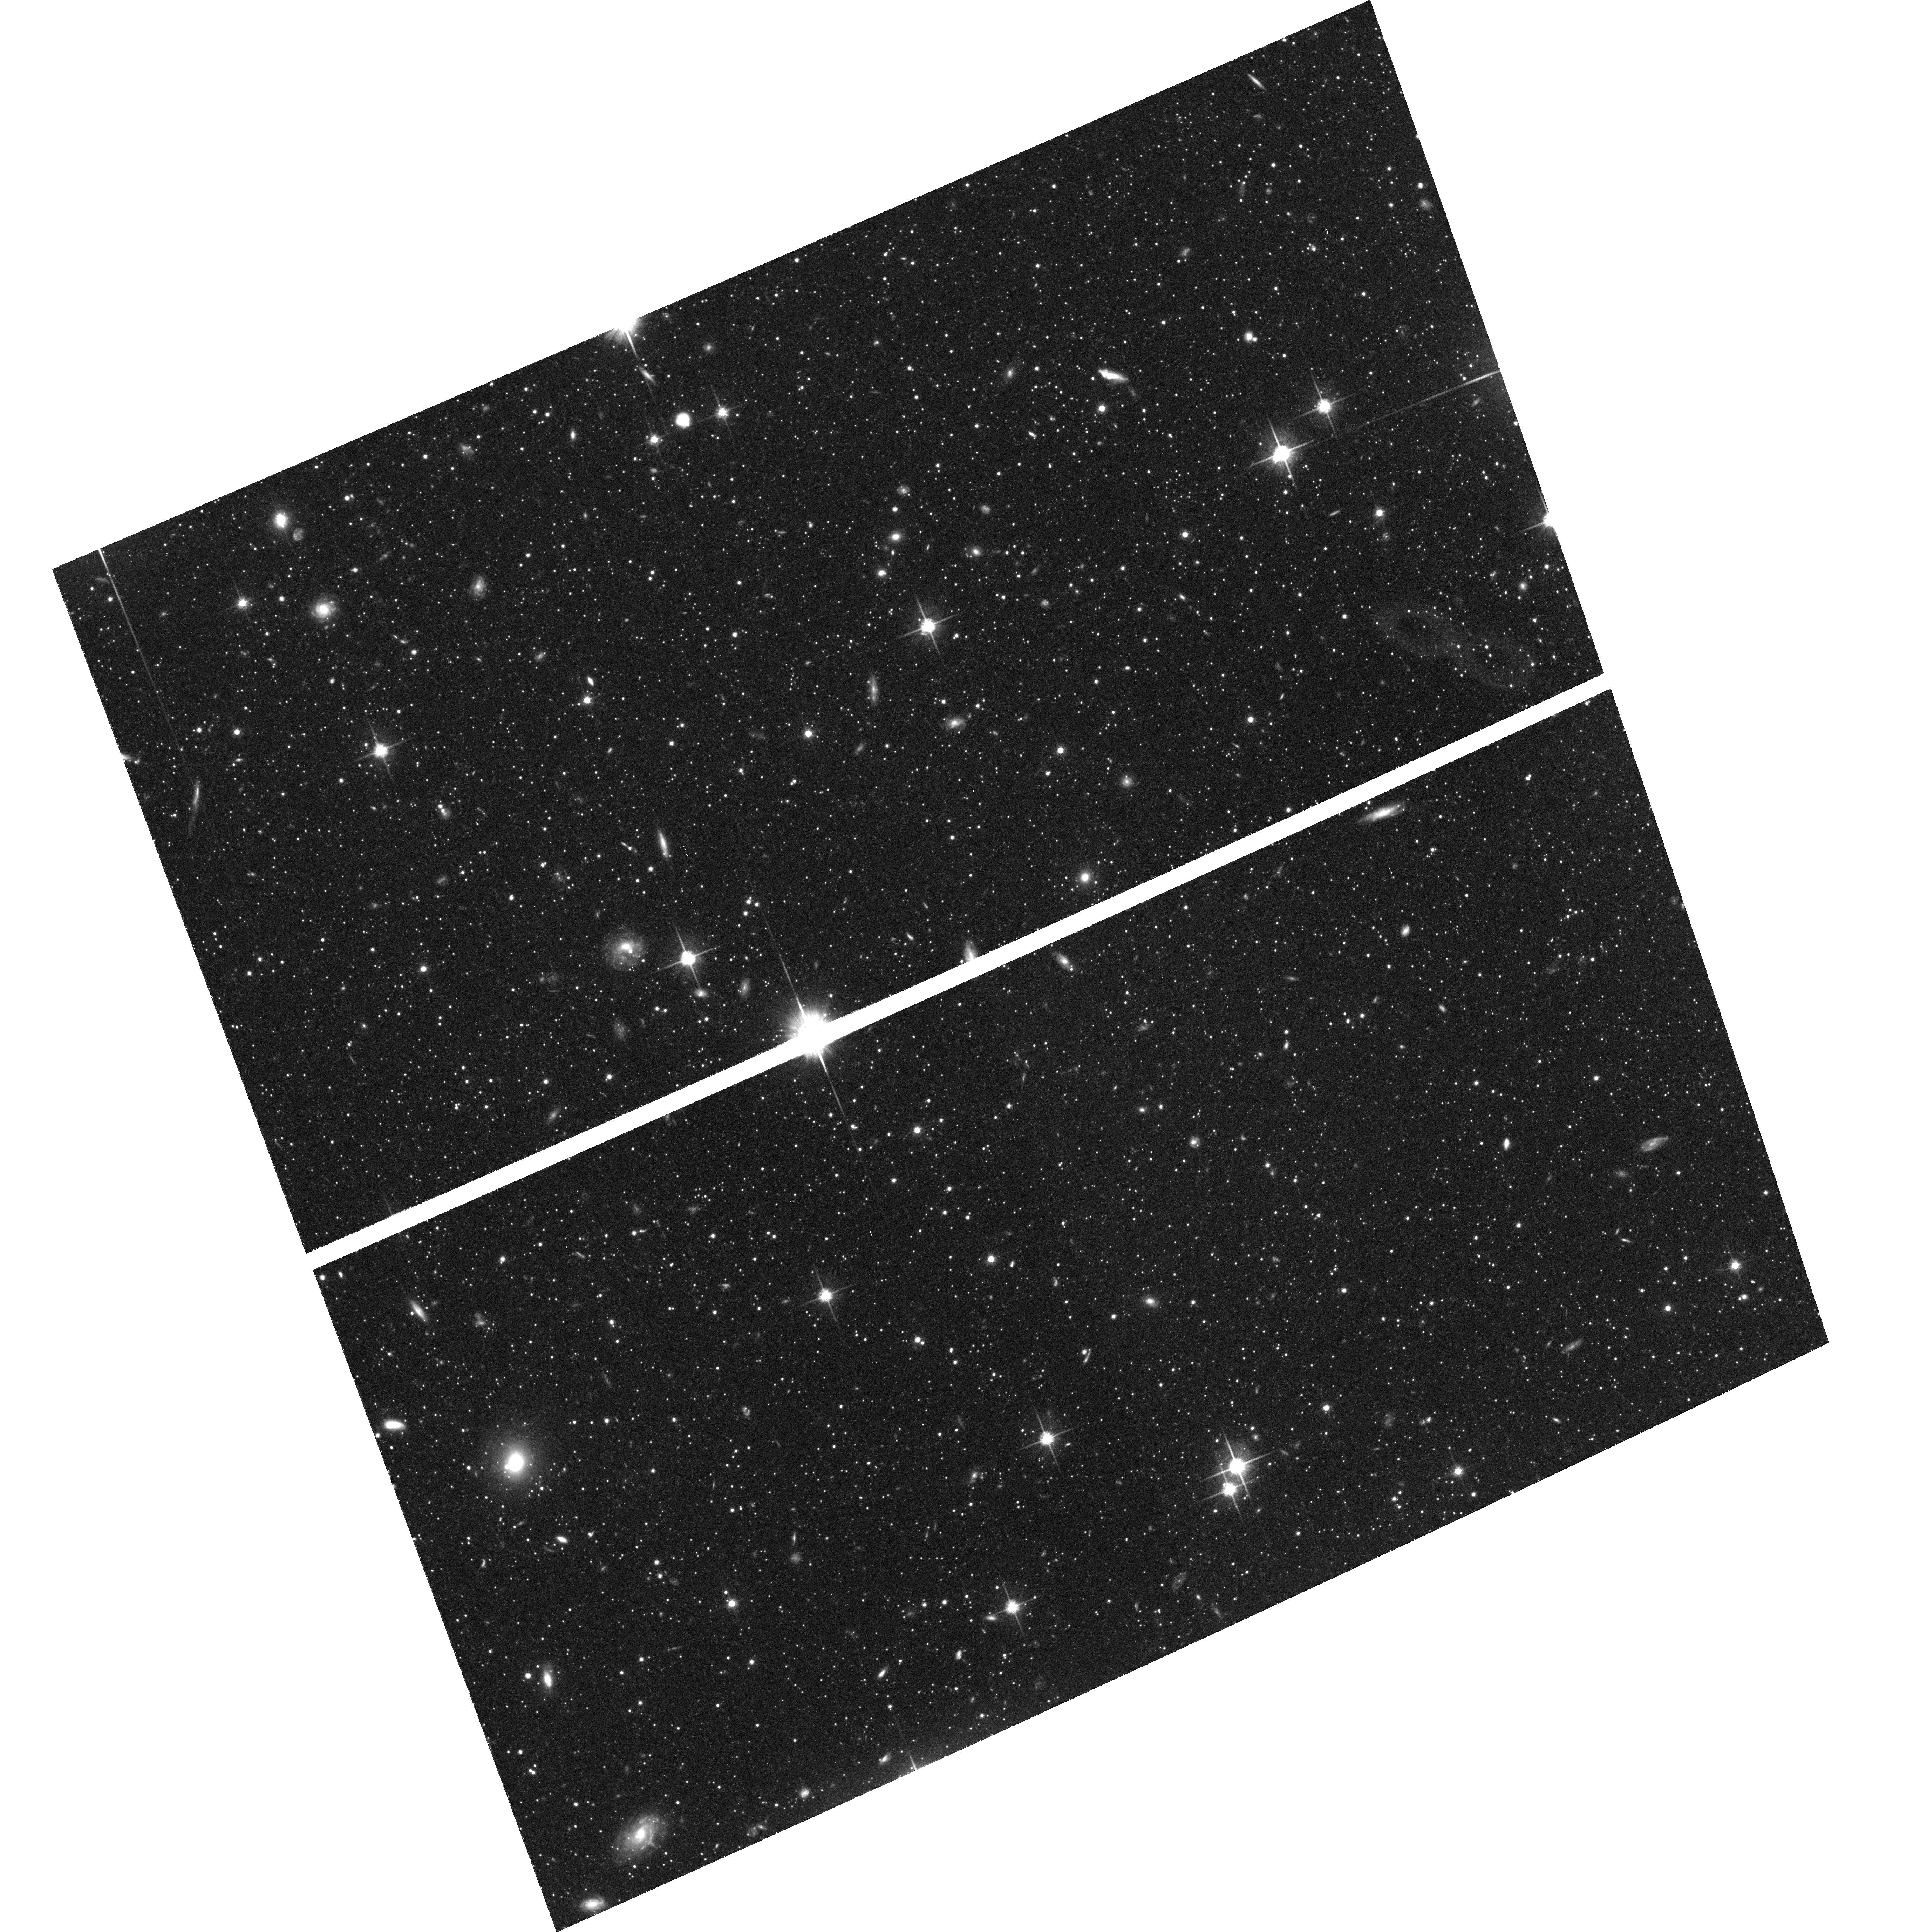
Target: NGC224-STREAM. Instrument: ACS/WFC. Filter: F814W. Exposure: 1.4 h. Observation ID: hst_10265_53_acs_wfc_f814w_j92c53

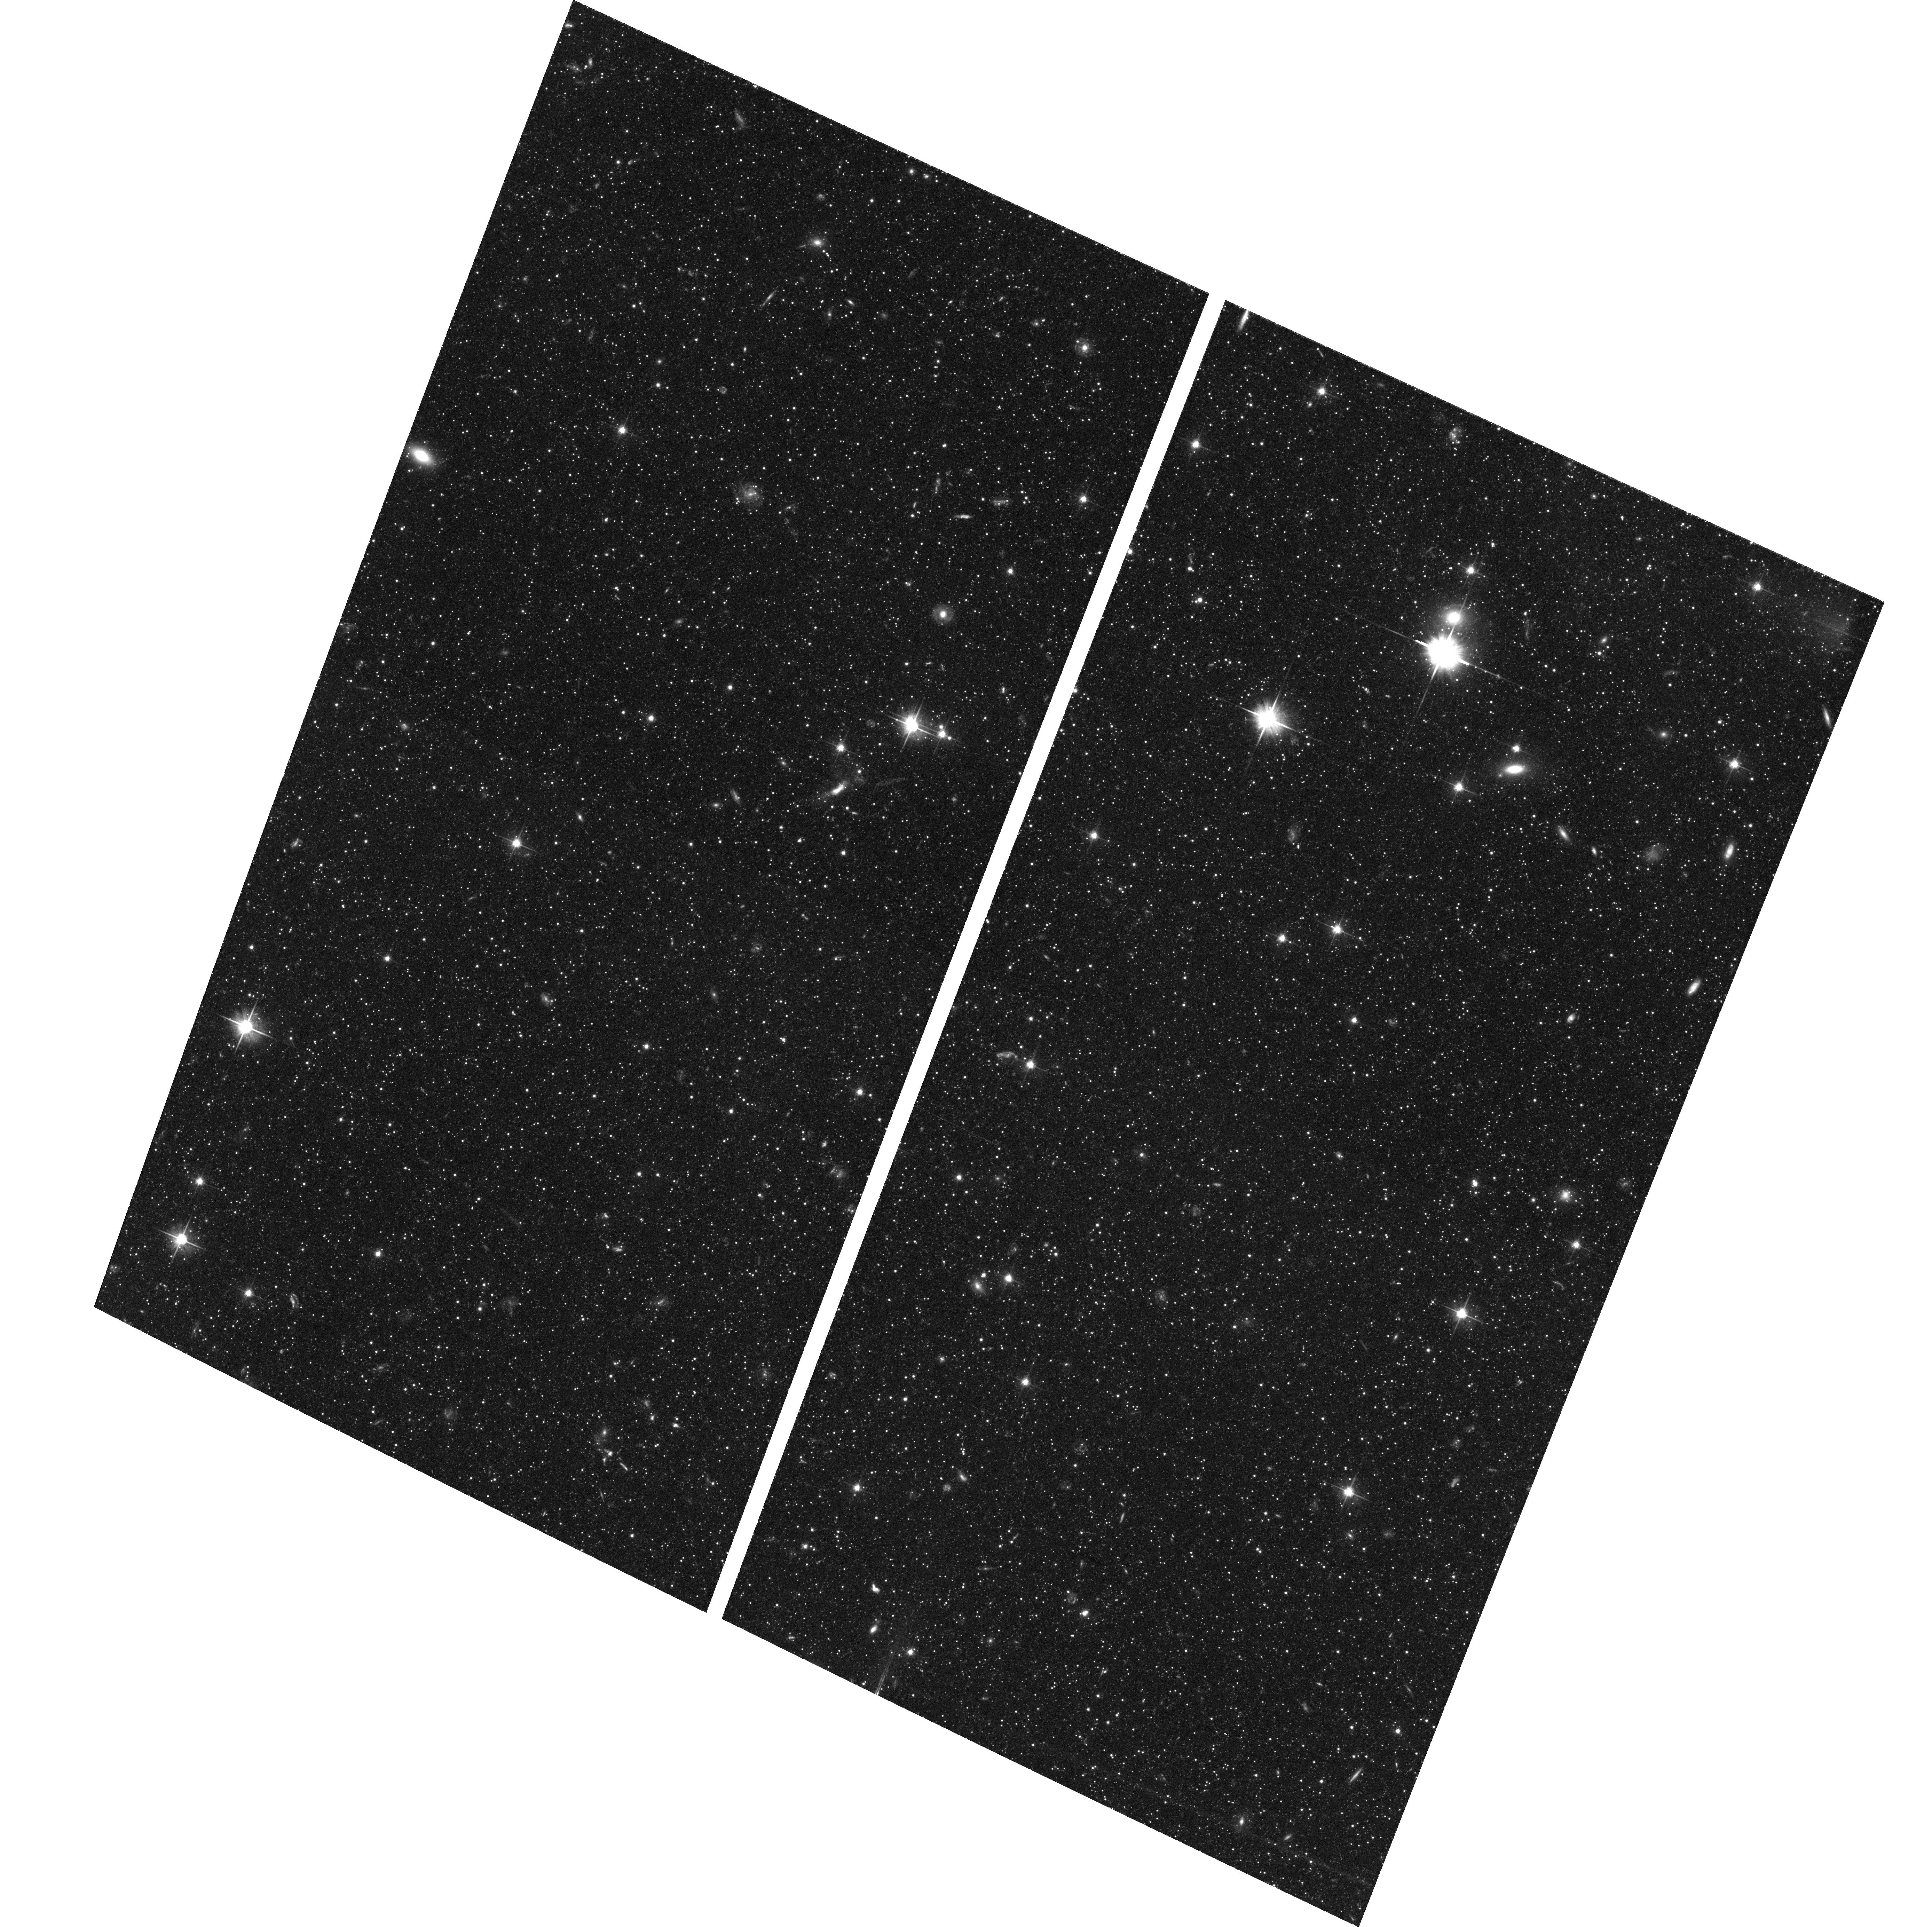
Target: NGC224-DISK. Instrument: ACS/WFC. Filter: F606W. Exposure: 1.4 h. Observation ID: hst_10265_07_acs_wfc_f606w_j92c07

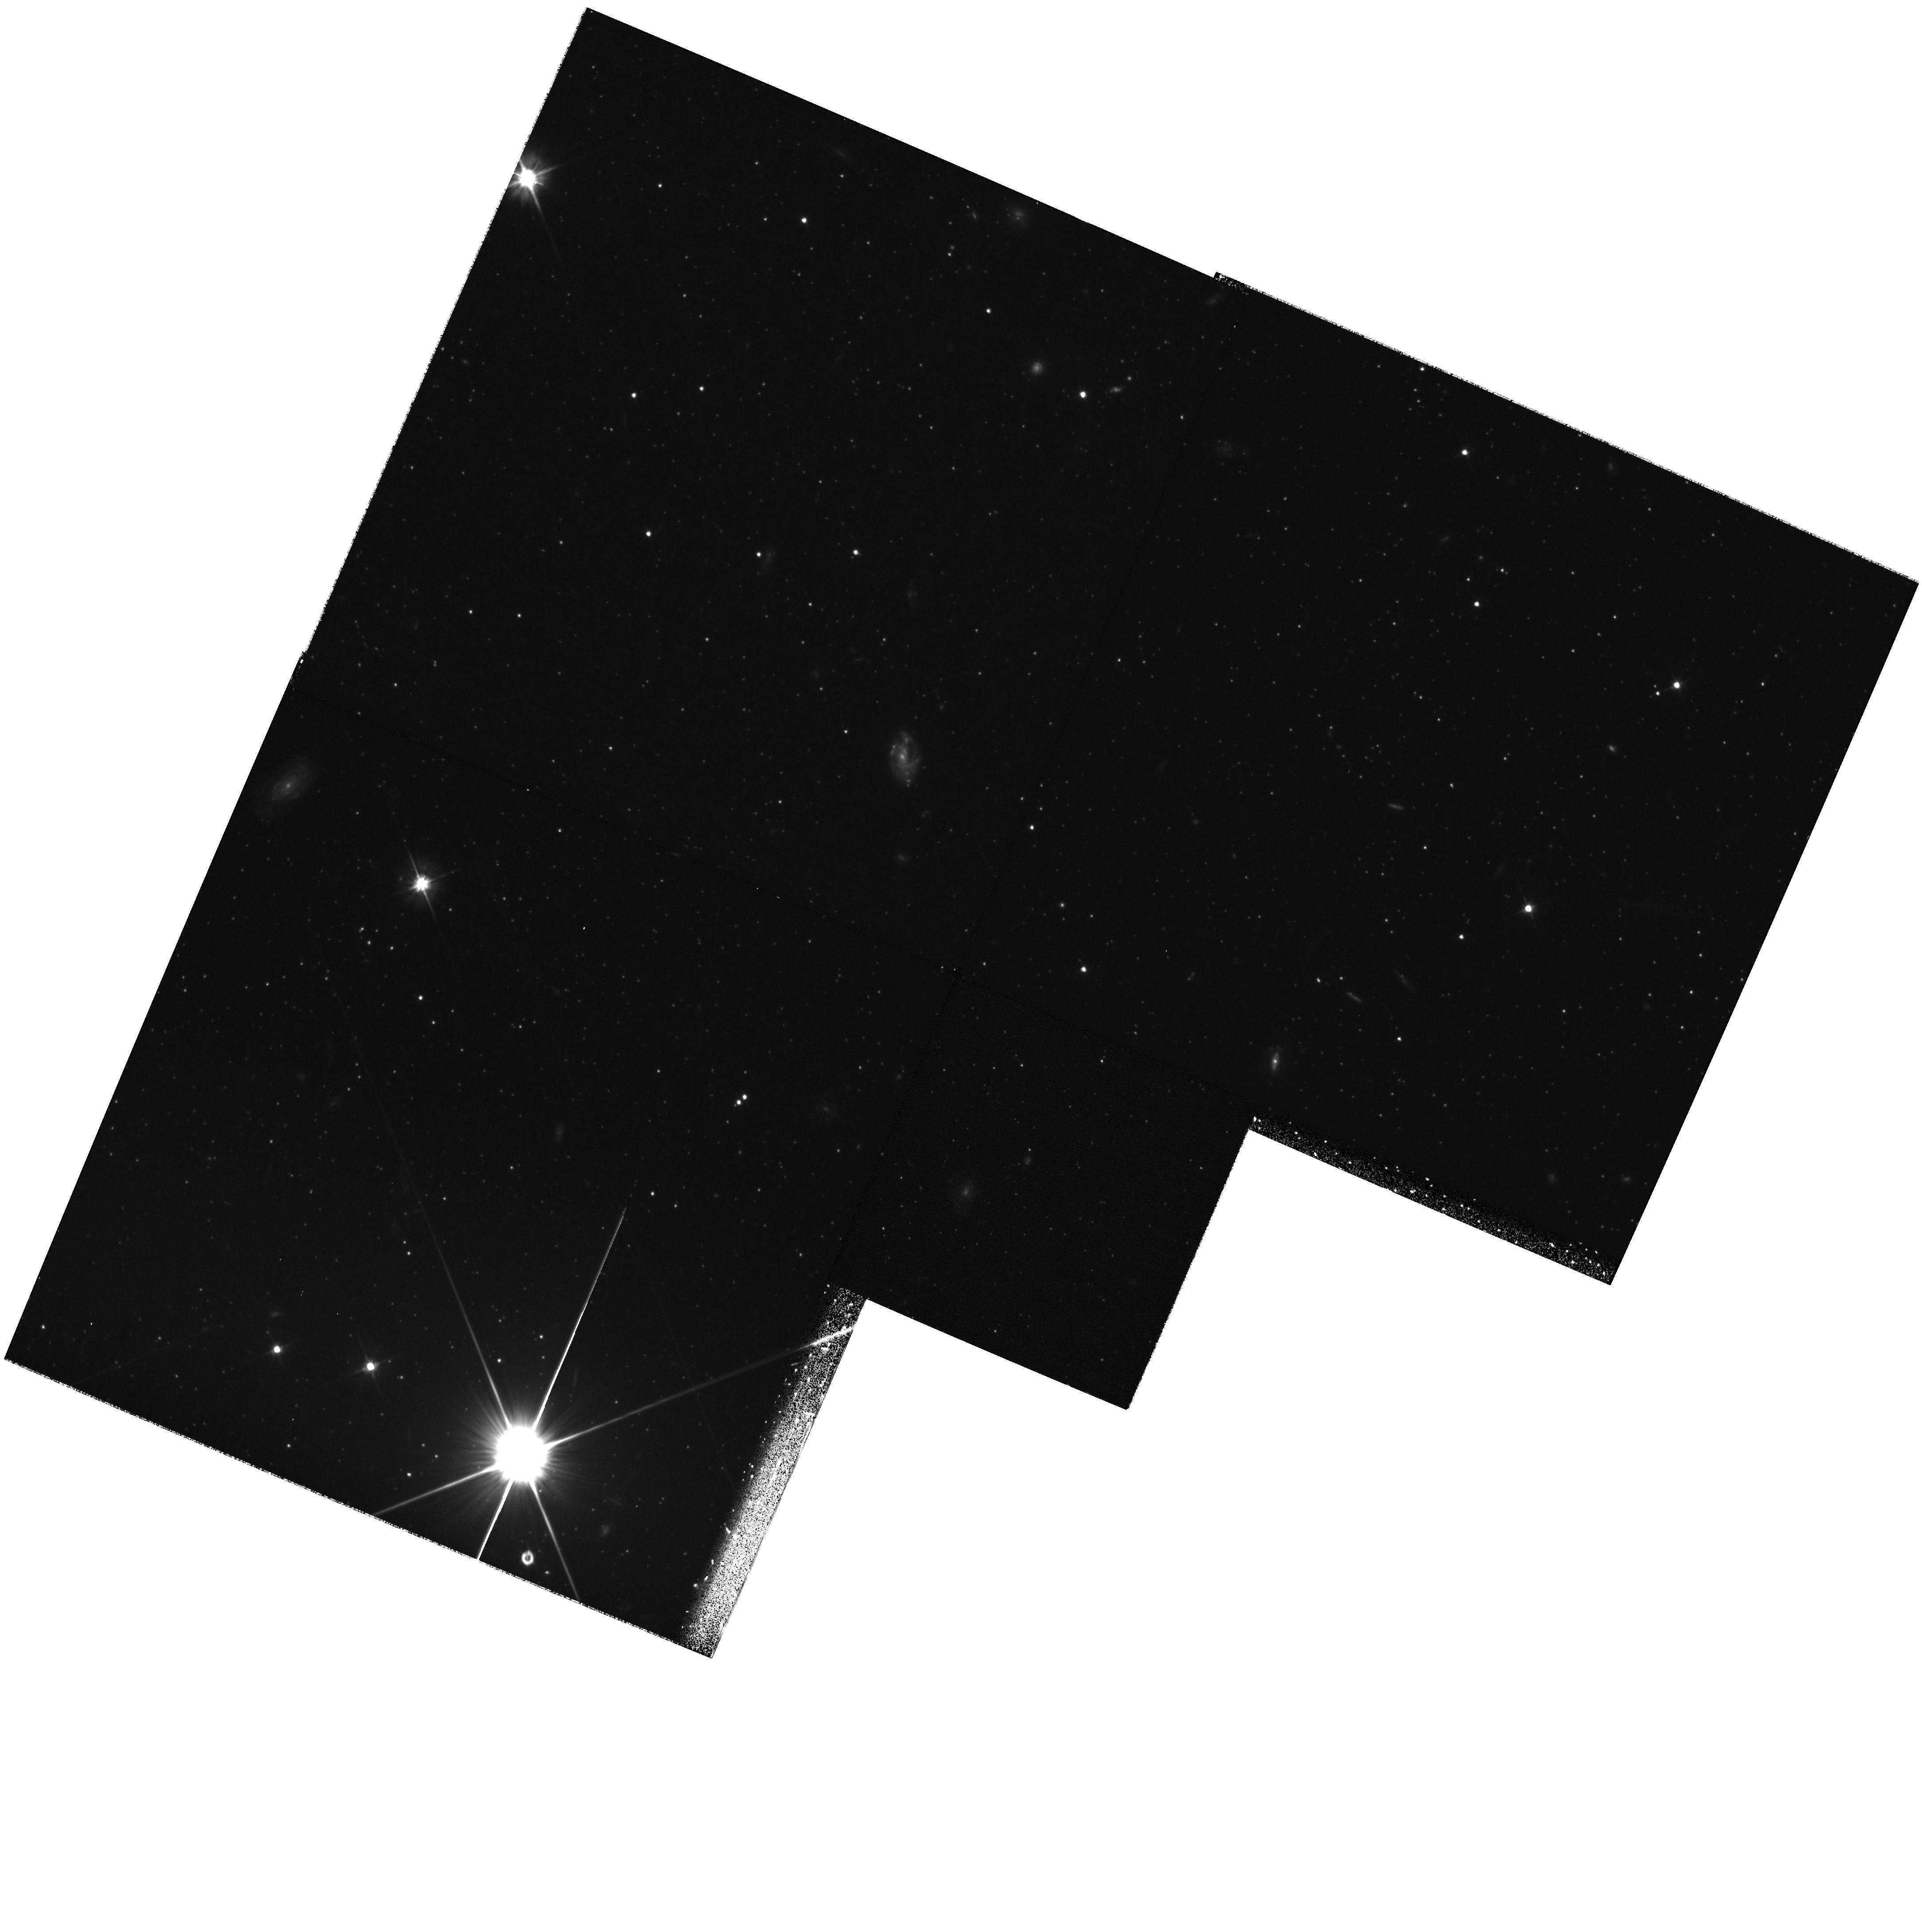
Target: field at RA 10.956°, Dec 39.758°. Instrument: WFPC2/PC. Filter: F606W. Exposure: 1.2 h. Observation ID: hst_10265_28_wfpc2_pc_f606w_u92c28

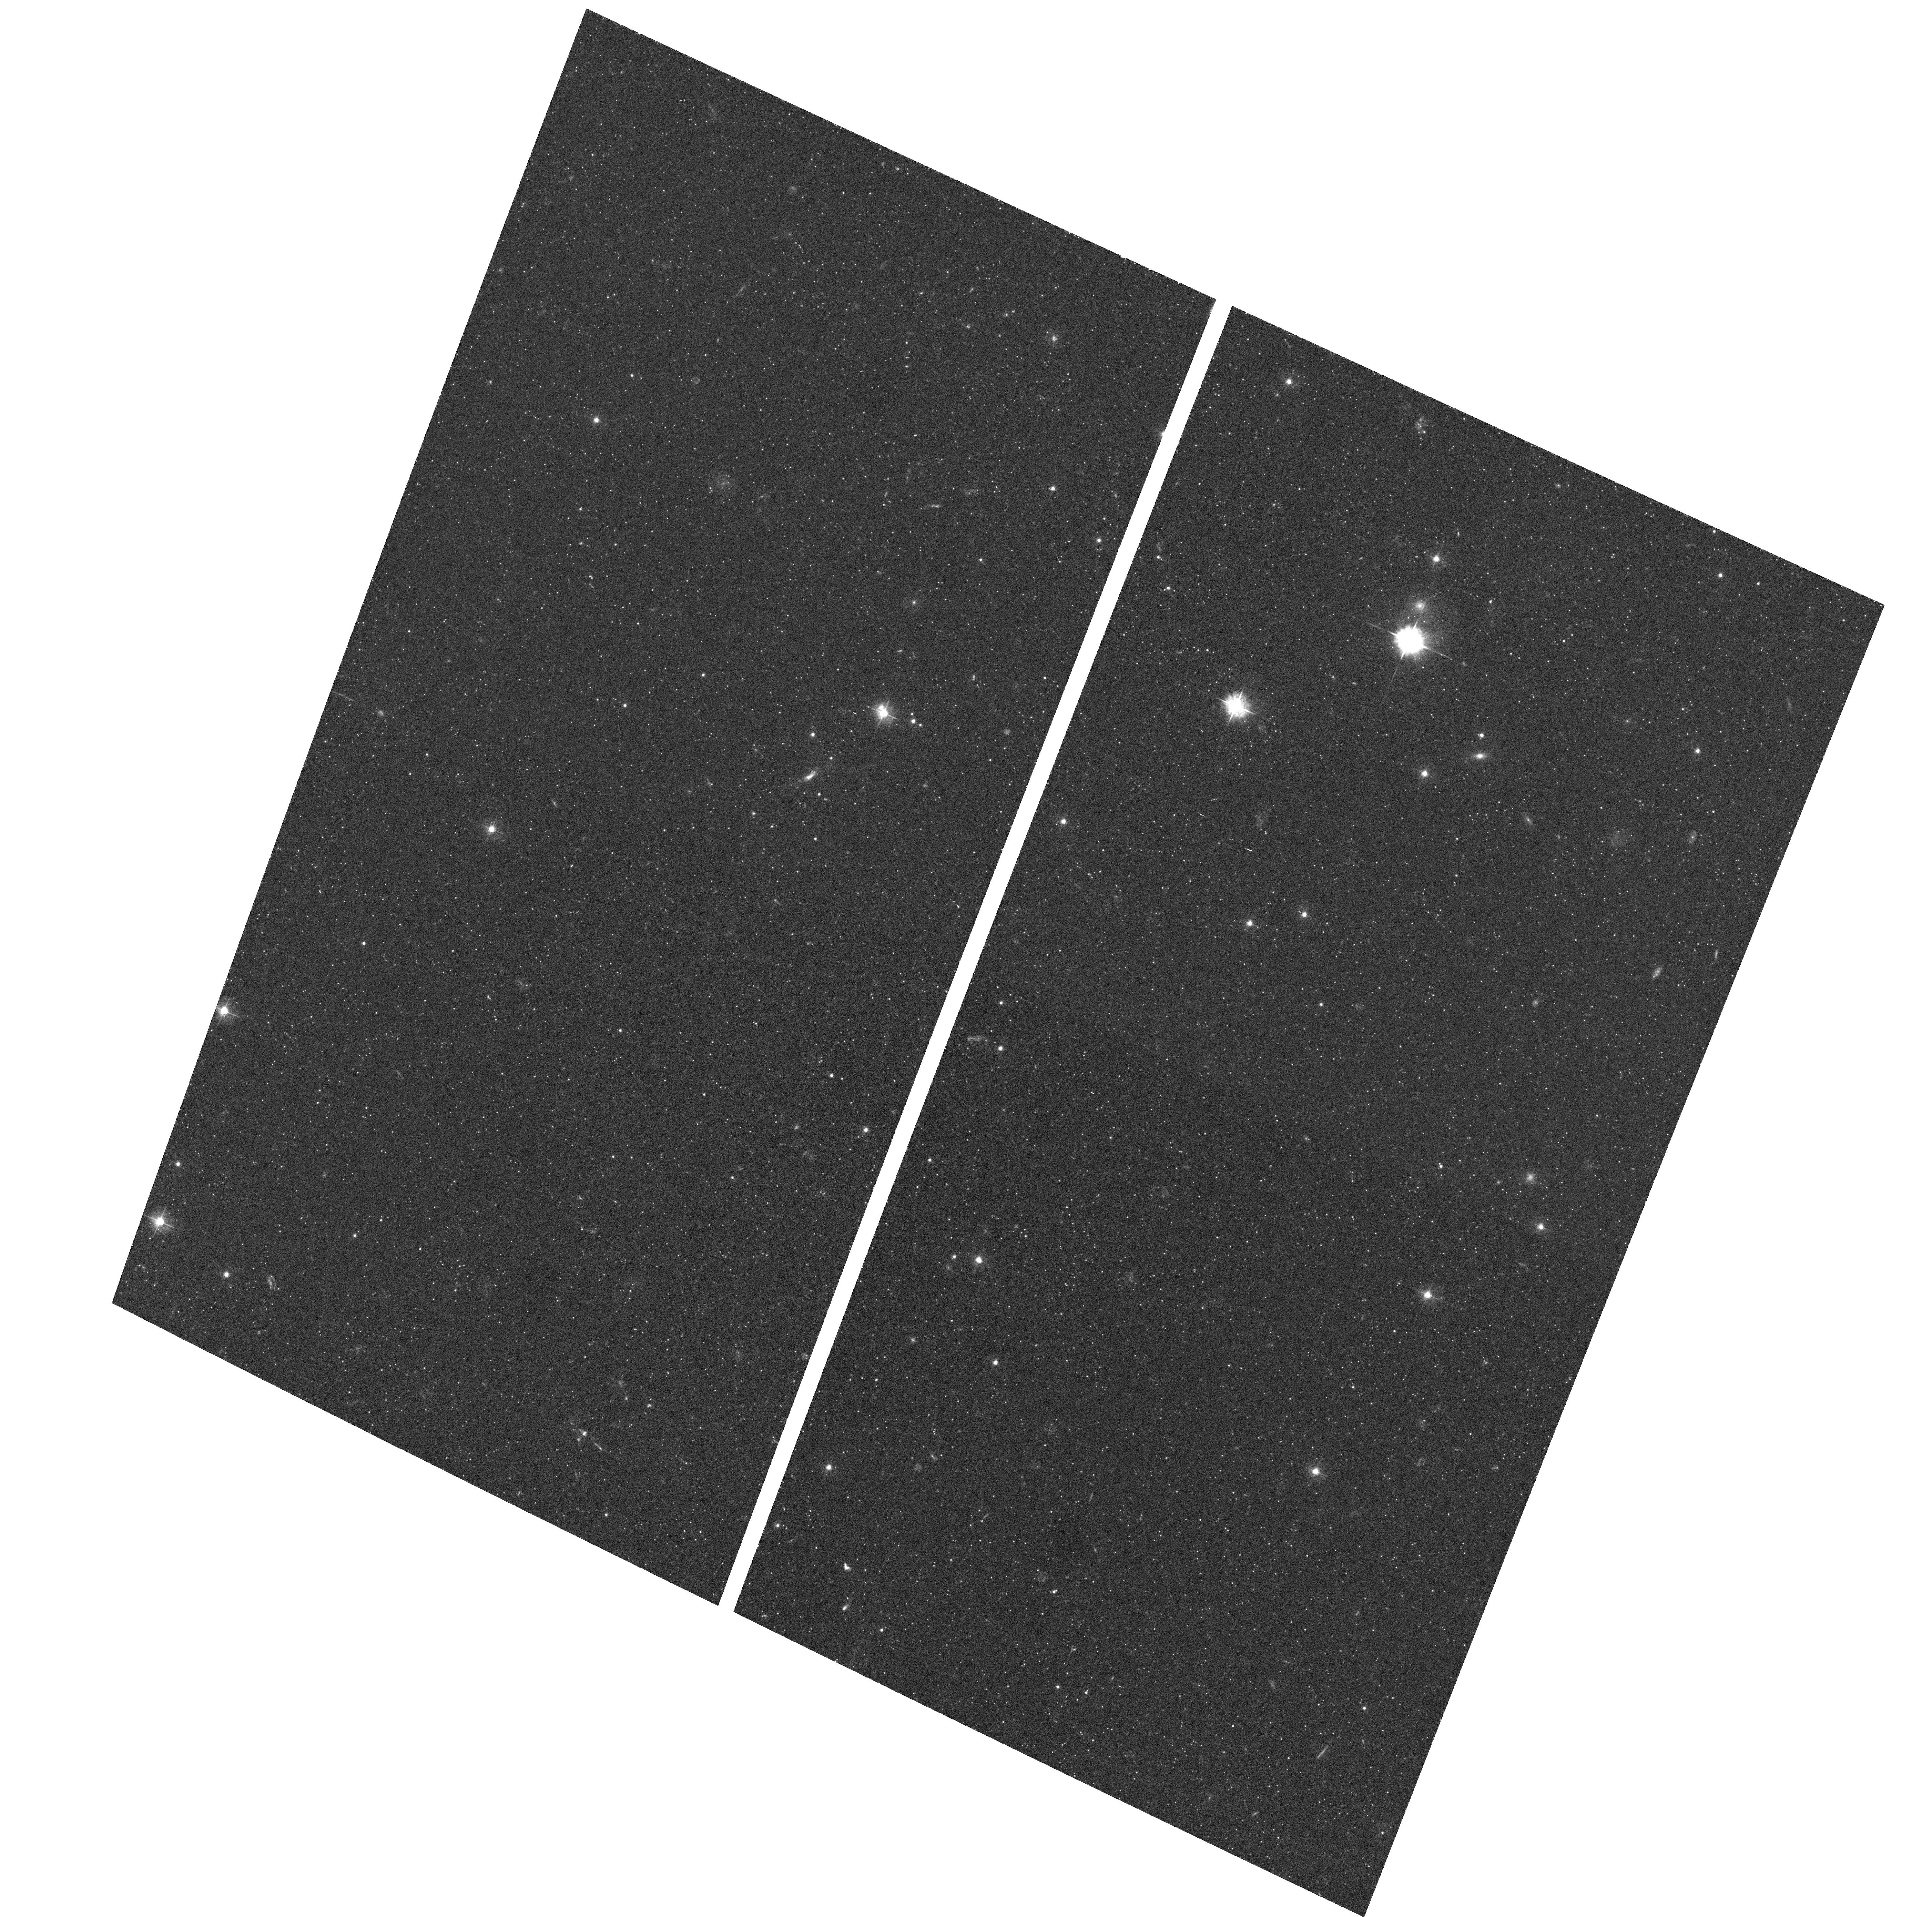
Target: NGC224-DISK. Instrument: ACS/WFC. Filter: F435W. Exposure: 38 min. Observation ID: hst_10265_22_acs_wfc_f435w_j92c22

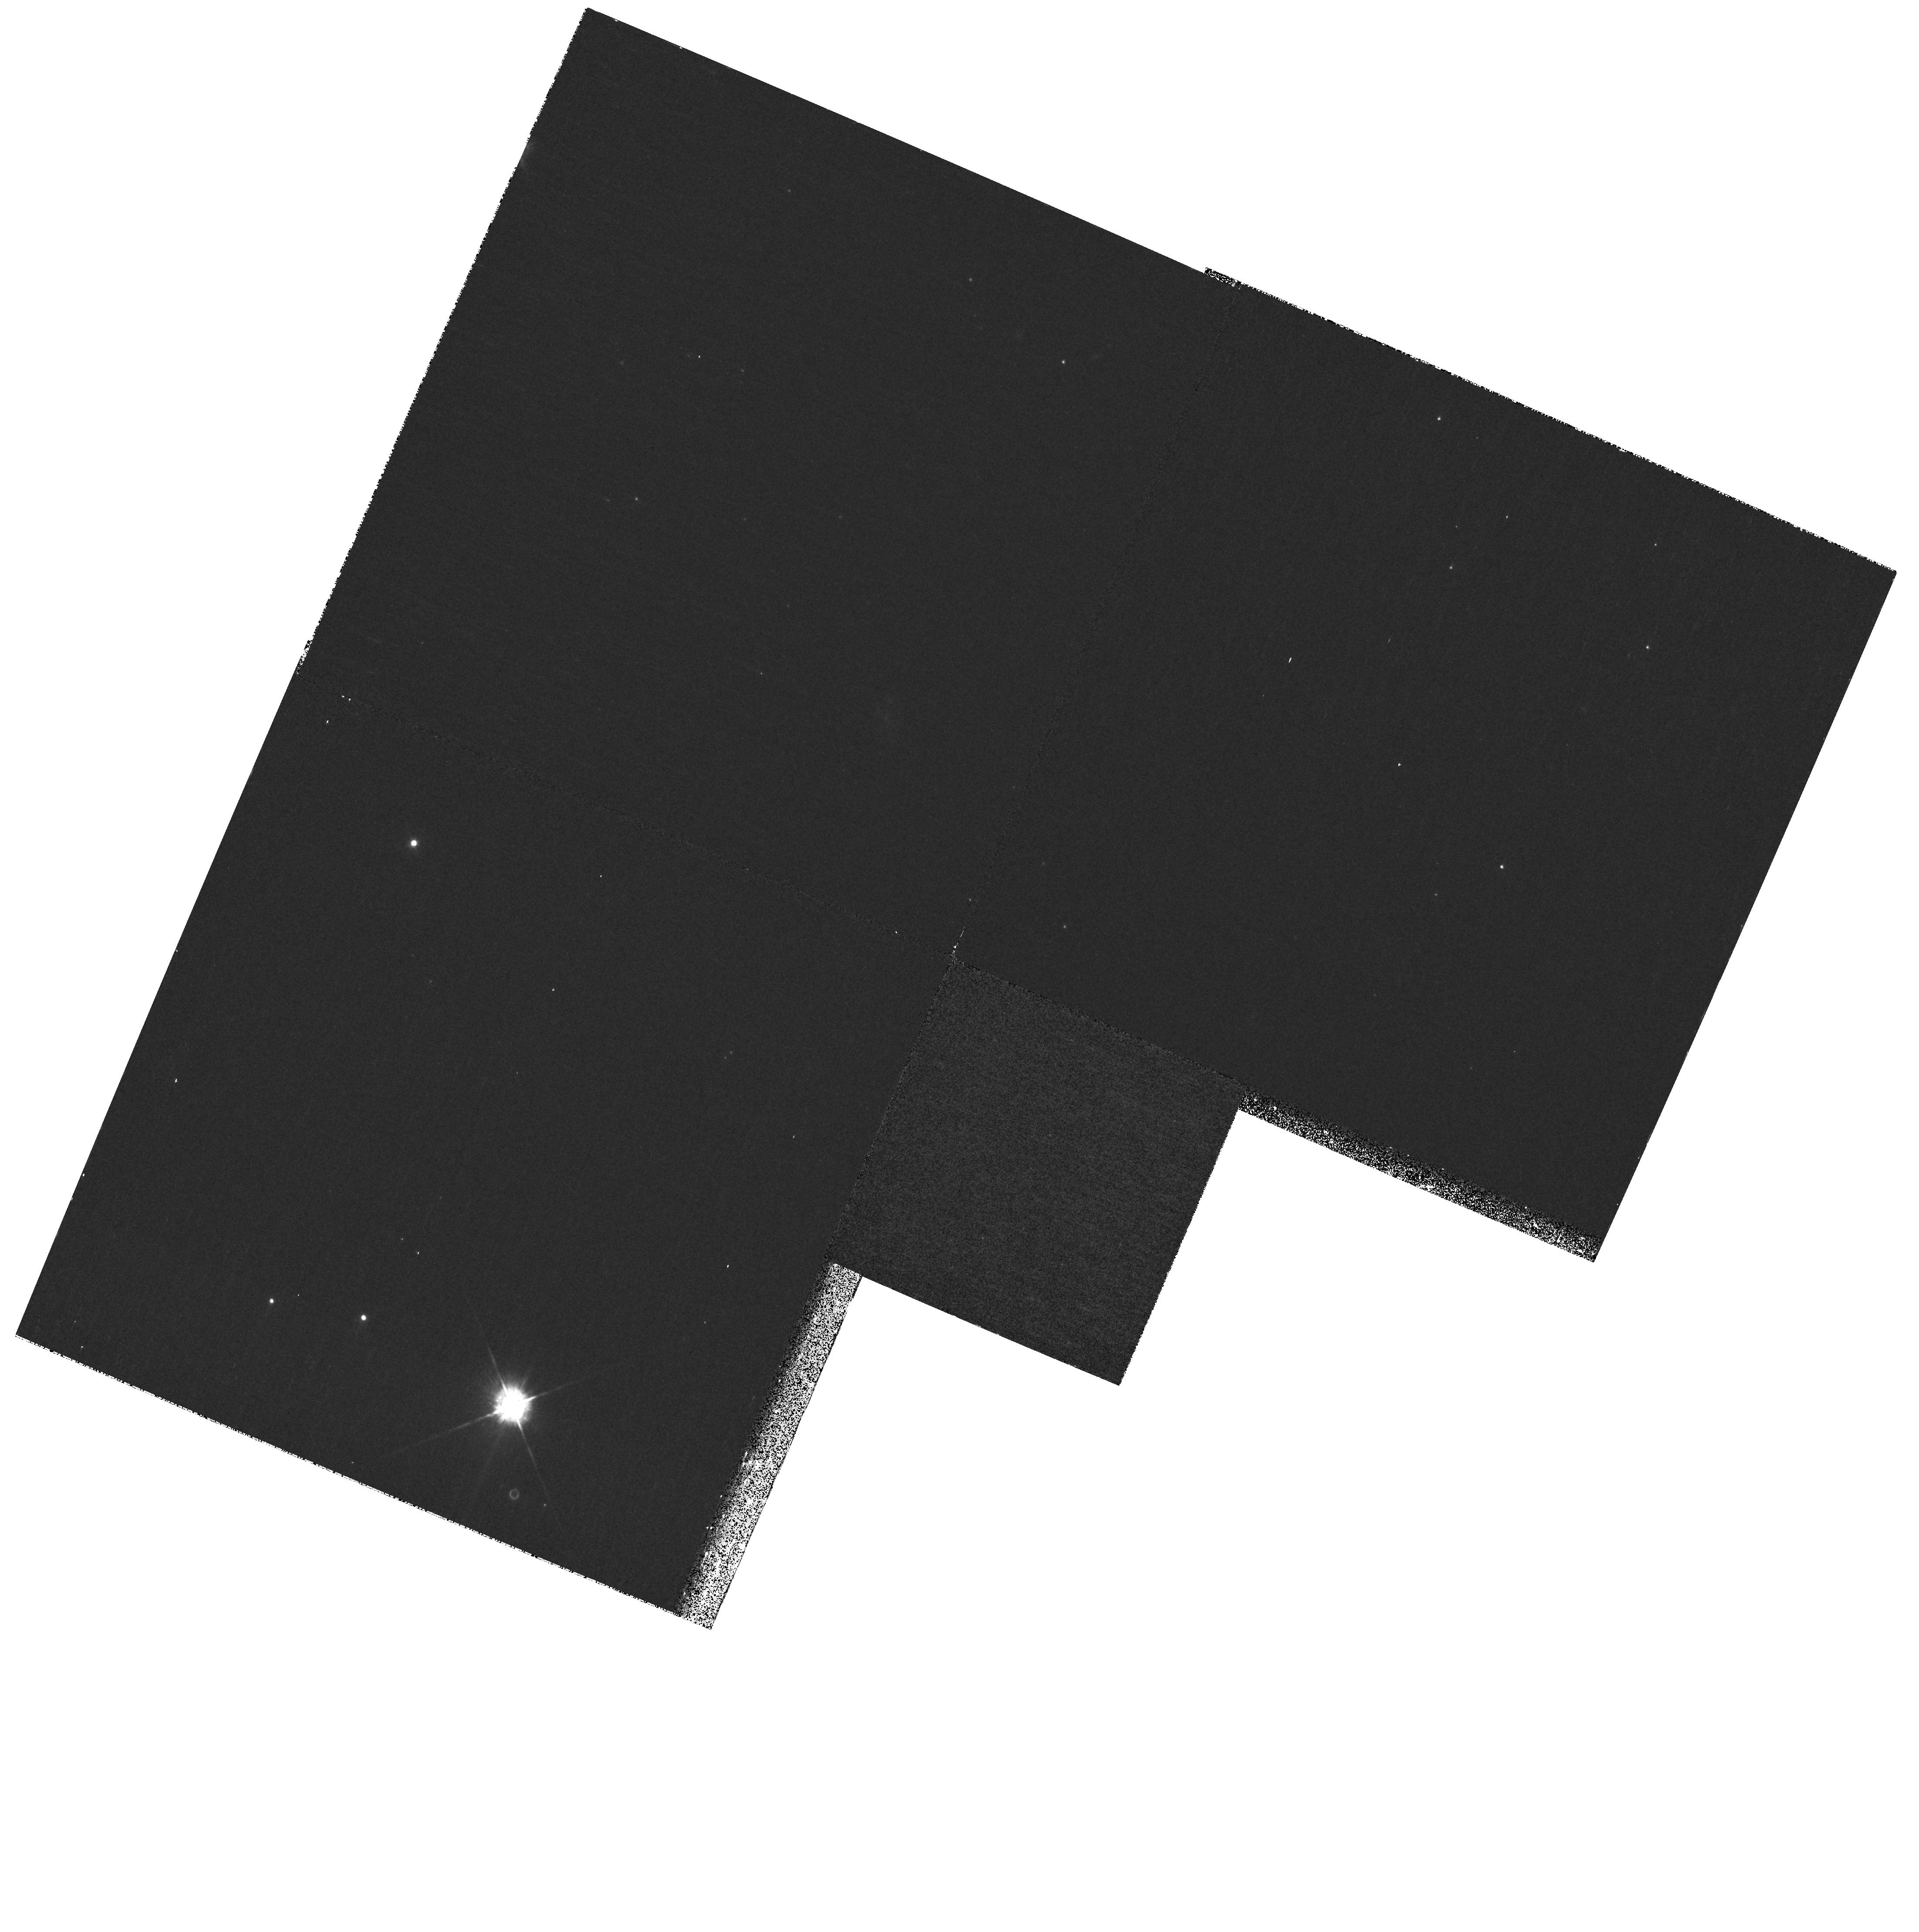
Target: field at RA 10.955°, Dec 39.757°. Instrument: WFPC2/PC. Filter: F439W. Exposure: 23 min. Observation ID: hst_10265_49_wfpc2_pc_f439w_u92c49

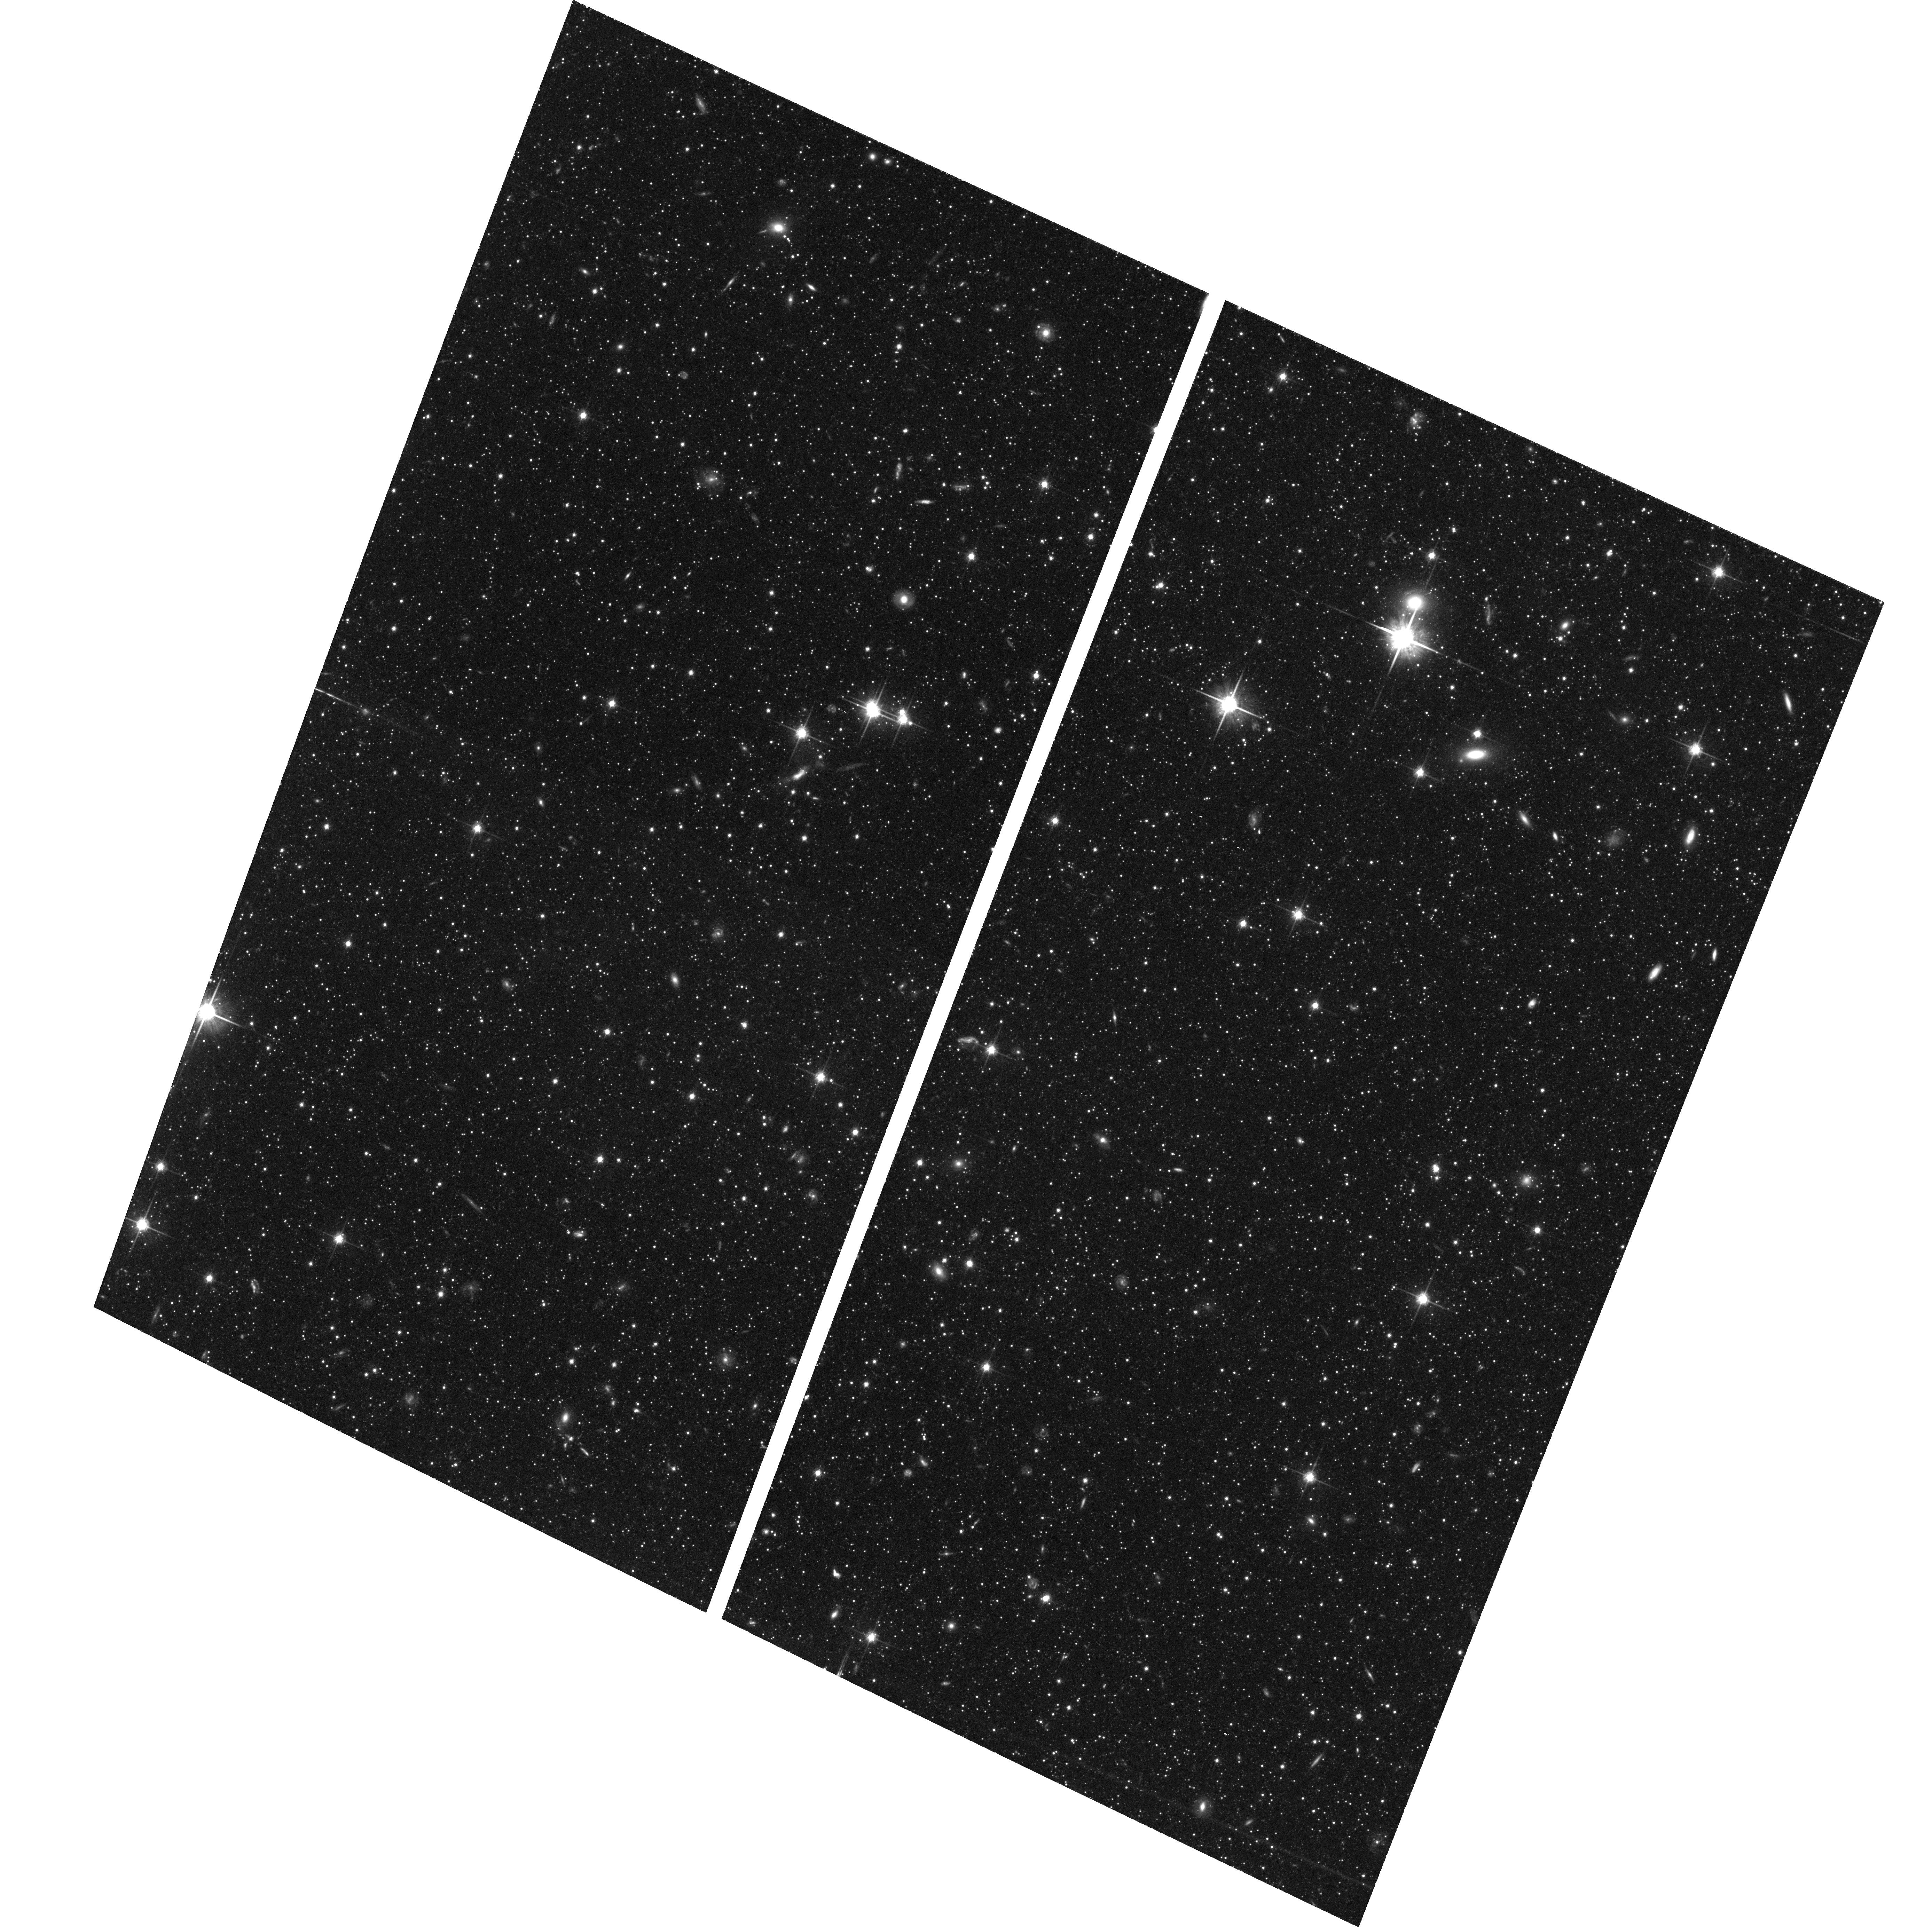
Target: NGC224-DISK. Instrument: ACS/WFC. Filter: F814W. Exposure: 1.4 h. Observation ID: hst_10265_04_acs_wfc_f814w_j92c04

The Formation History of Andromeda (PI: Brown, Thomas M.)

We propose deep observations of Andromeda's outer disk and giant tidal stream, to reconstruct their star formation histories. As the nearest giant galaxy, Andromeda offers the best testing ground for understanding galaxy formation and evolution. Given the dramatic increase in sensitivity offered by the ACS, we can now resolve stars on the old main sequence in the other giant spiral of the Local Group, and employ the same direct age diagnostics that have been used for decades in the study of Galactic globular clusters. In Cycle 11, we successfully observed a field in the Andromeda halo and constructed a deep color-magnitude diagram reaching well below the oldest main sequence turnoff. In Cycle 13, we propose to extend these observations to the outer disk and tidal stream of Andromeda, to constrain their star formation histories and compare them to that of the halo. The combined observations from these two programs will offer a dramatic advance in our understanding of the overall evolution of spiral galaxies.